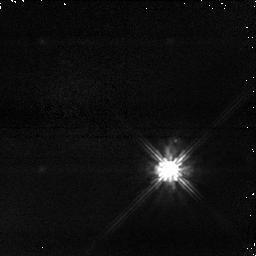
Target: TYC-5245-266-1. Instrument: NICMOS/NIC1. Filter: POL240S. Exposure: 2 min. Observation ID: na2i05030

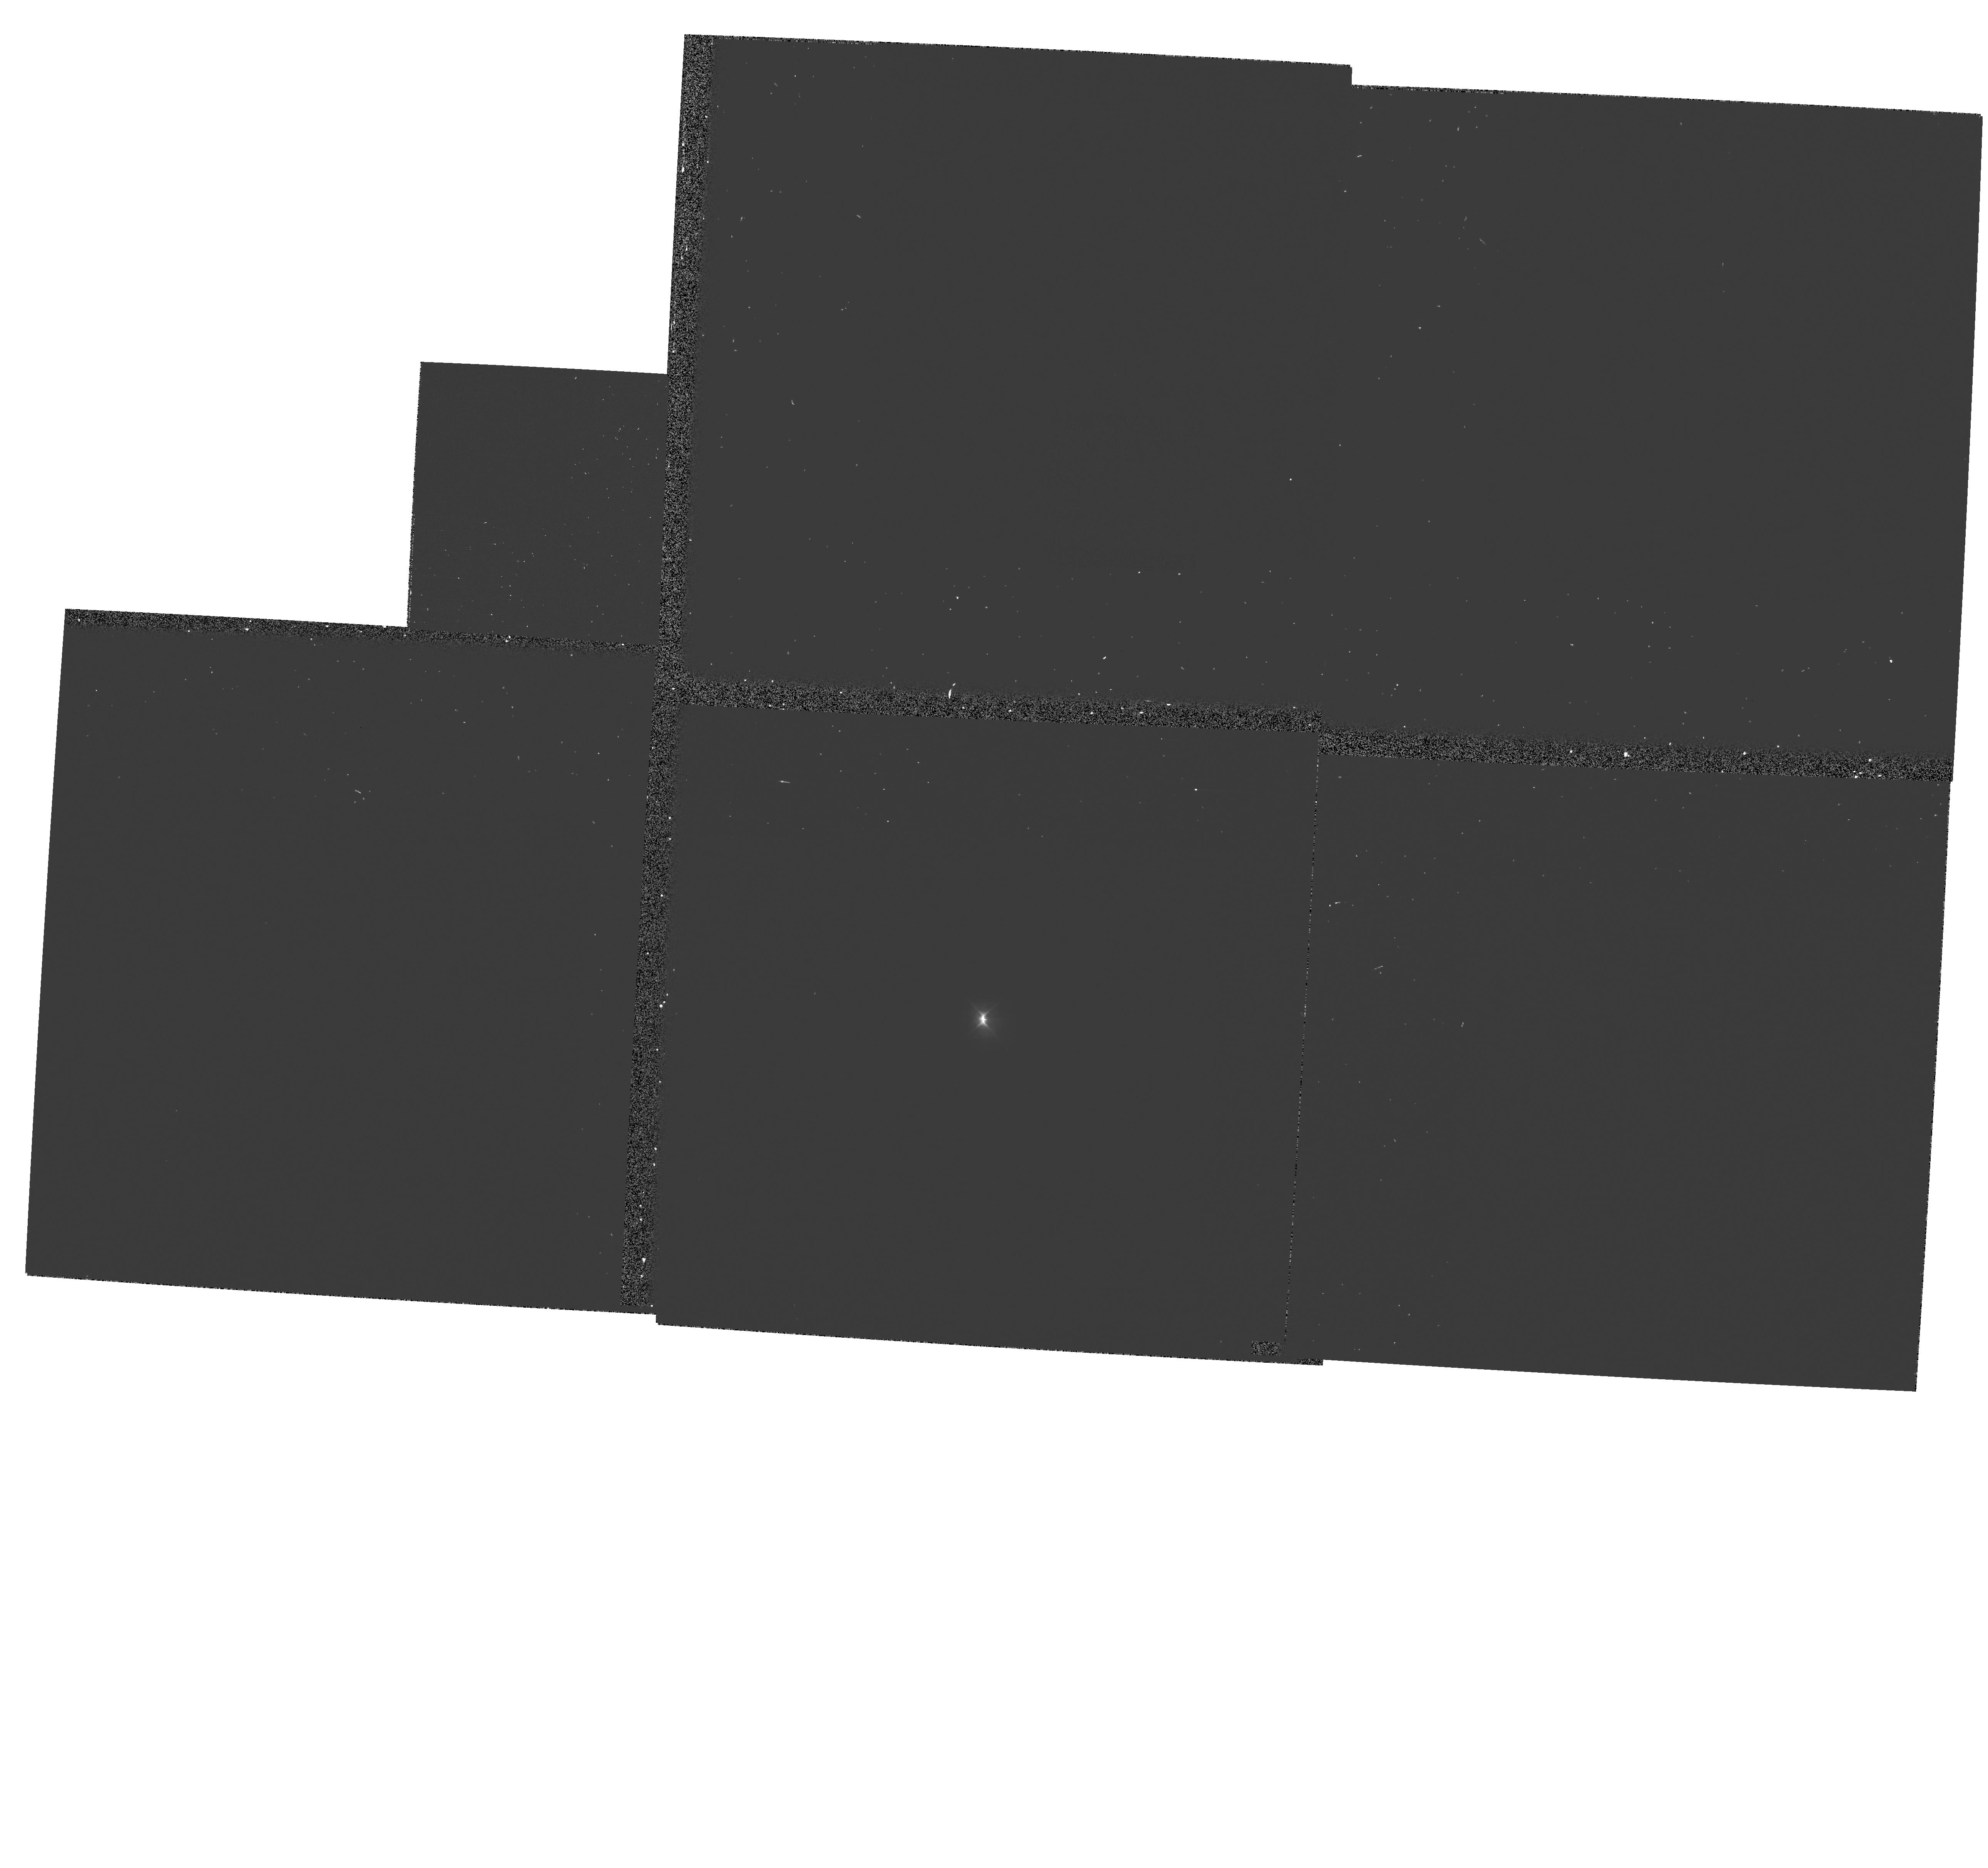
Target: V-BP-PSC. Instrument: WFPC2/PC. Filter: F555W-POLQ. Exposure: 4 min. Observation ID: hst_11152_01_wfpc2_pc_f555w-polq_ua2i01

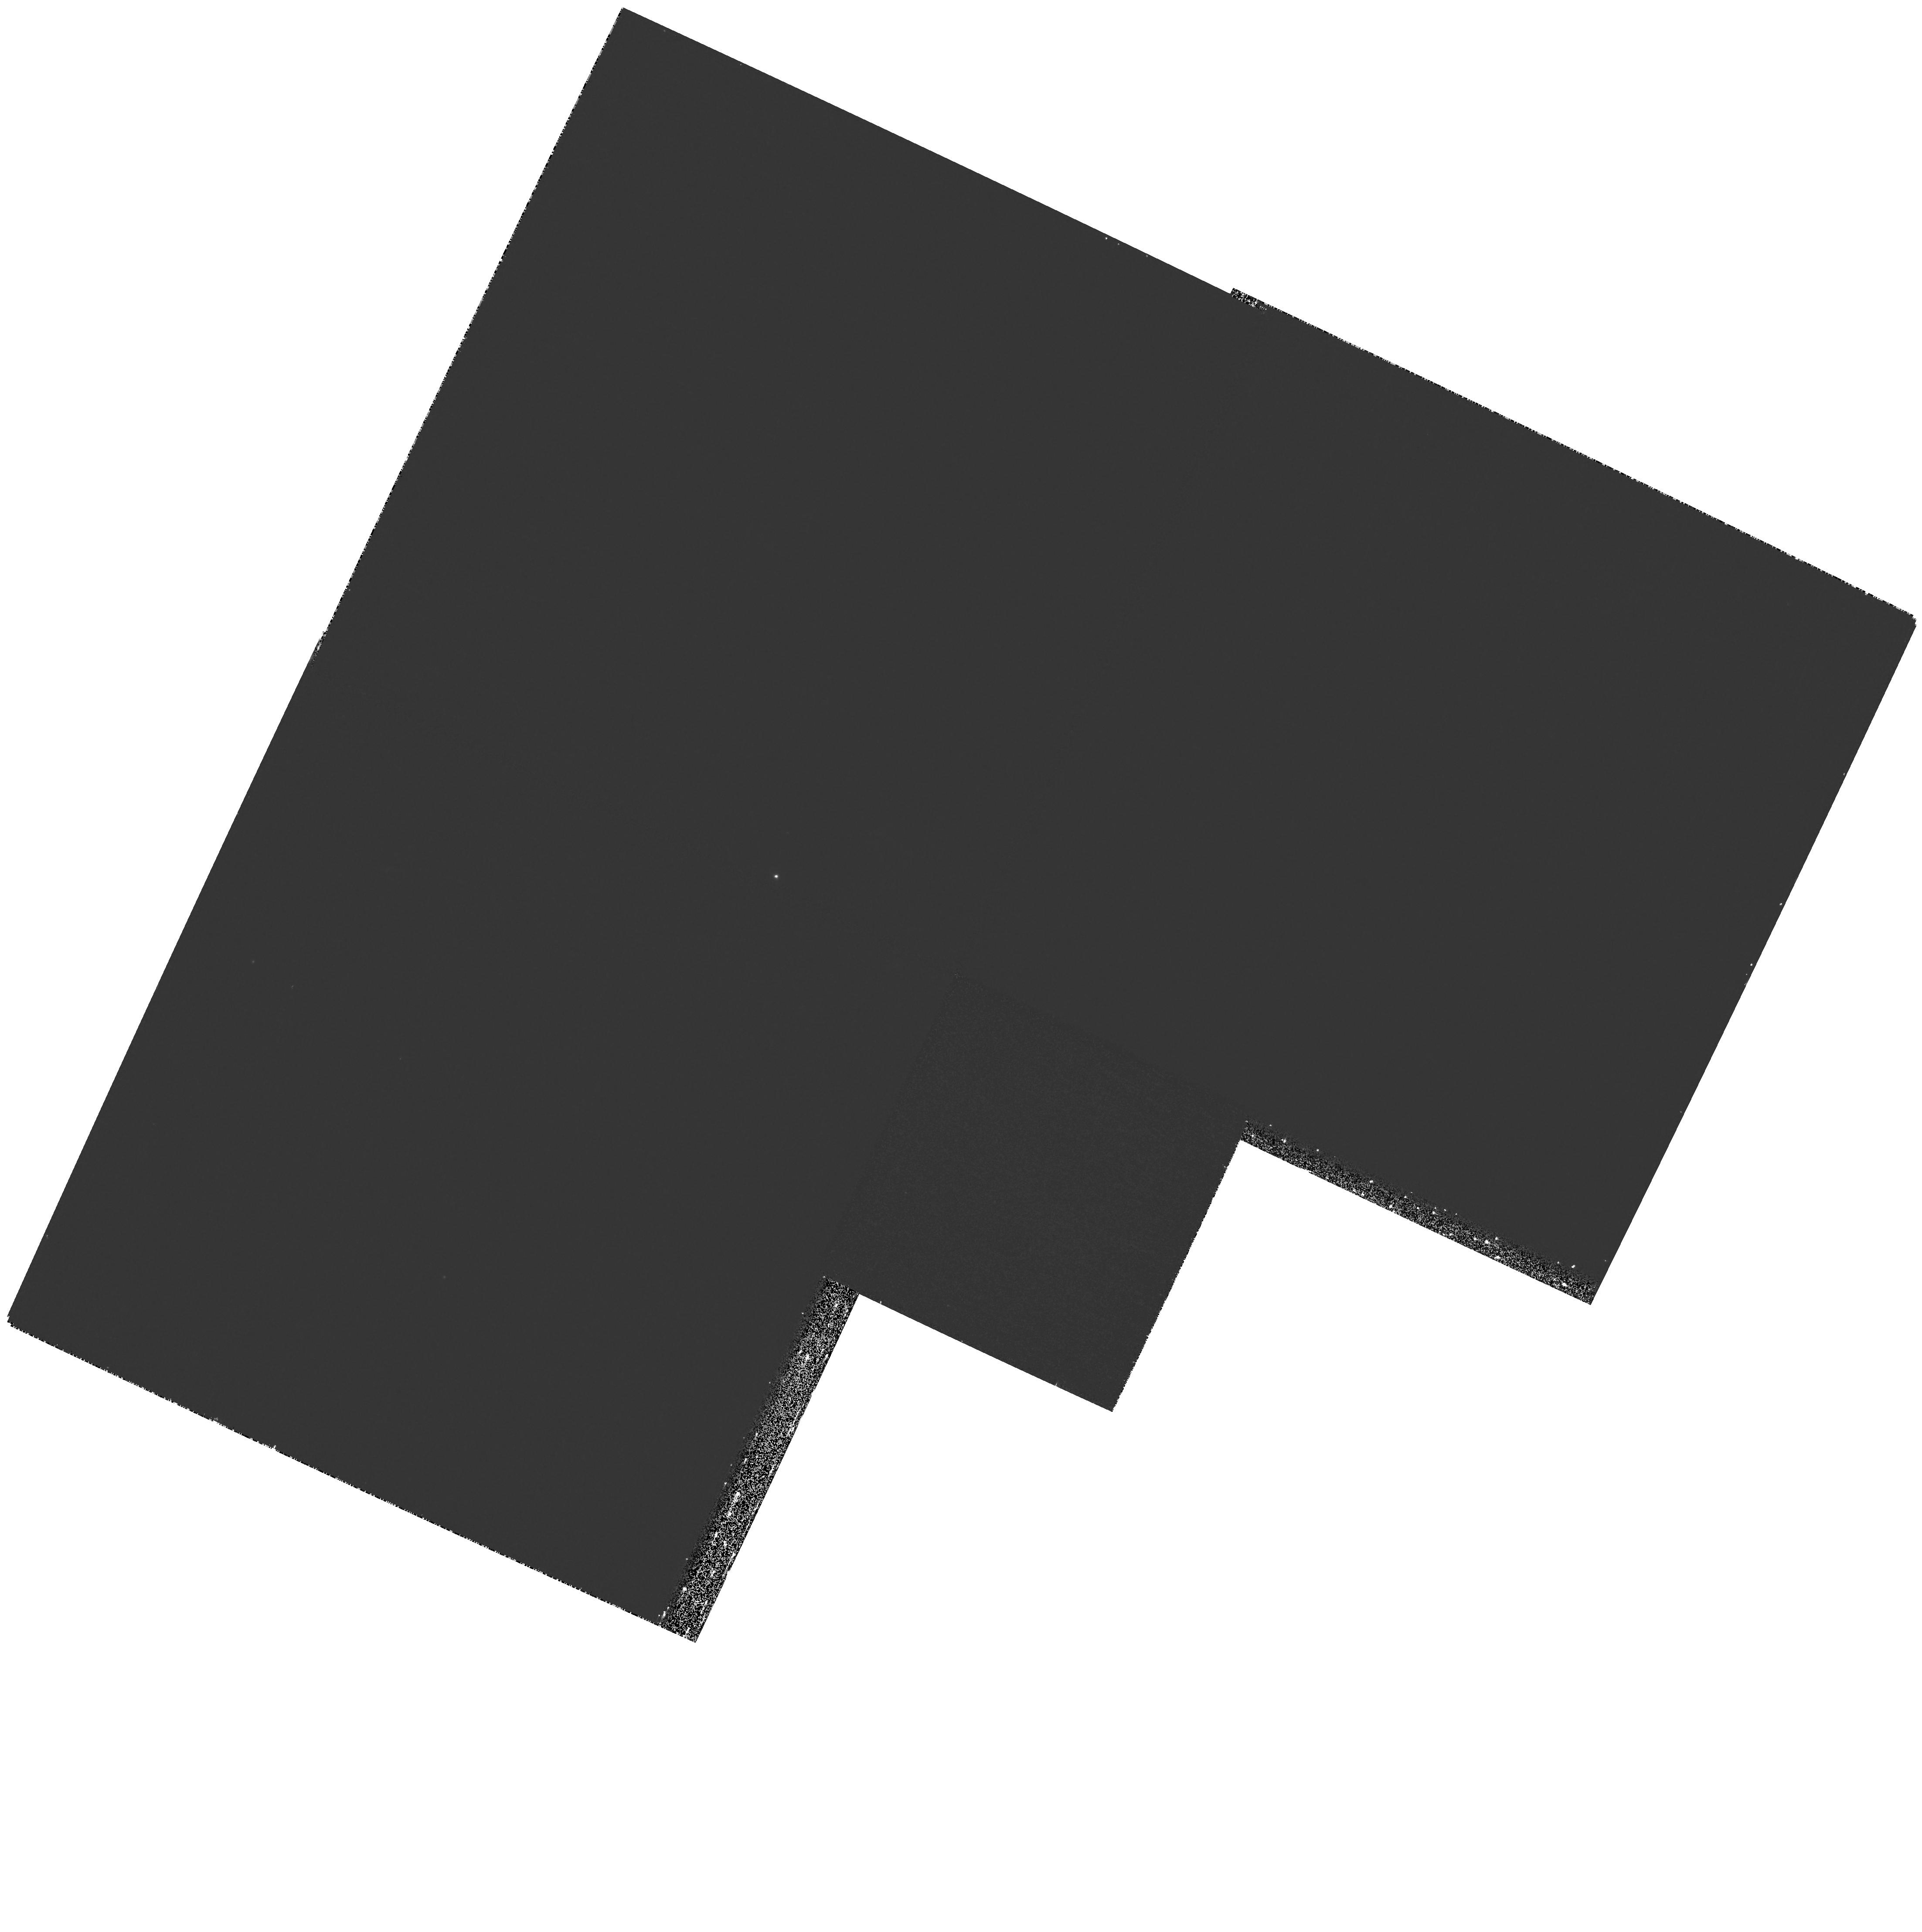
Target: BPPSC-NORTH-JET. Instrument: WFPC2/PC. Filter: F656N. Exposure: 27 min. Observation ID: hst_11152_02_wfpc2_pc_f656n_ua2i02

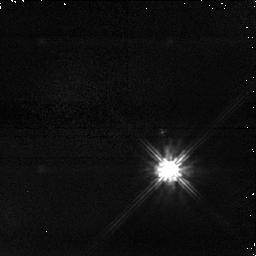
Target: TYC-5245-266-1. Instrument: NICMOS/NIC1. Filter: POL0S. Exposure: 2 min. Observation ID: na2i05010

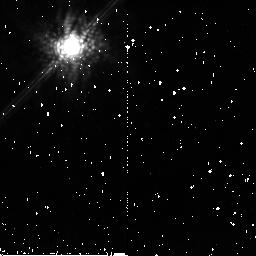
Target: V-BP-PSC. Instrument: NICMOS/NIC2. Filter: POL240L. Exposure: 9 min. Observation ID: na2i04060

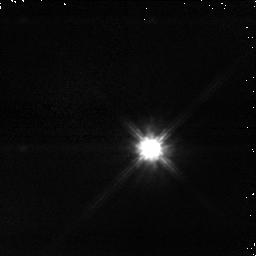
Target: V-BP-PSC. Instrument: NICMOS/NIC1. Filter: POL120S. Exposure: 2 min. Observation ID: na2i03020

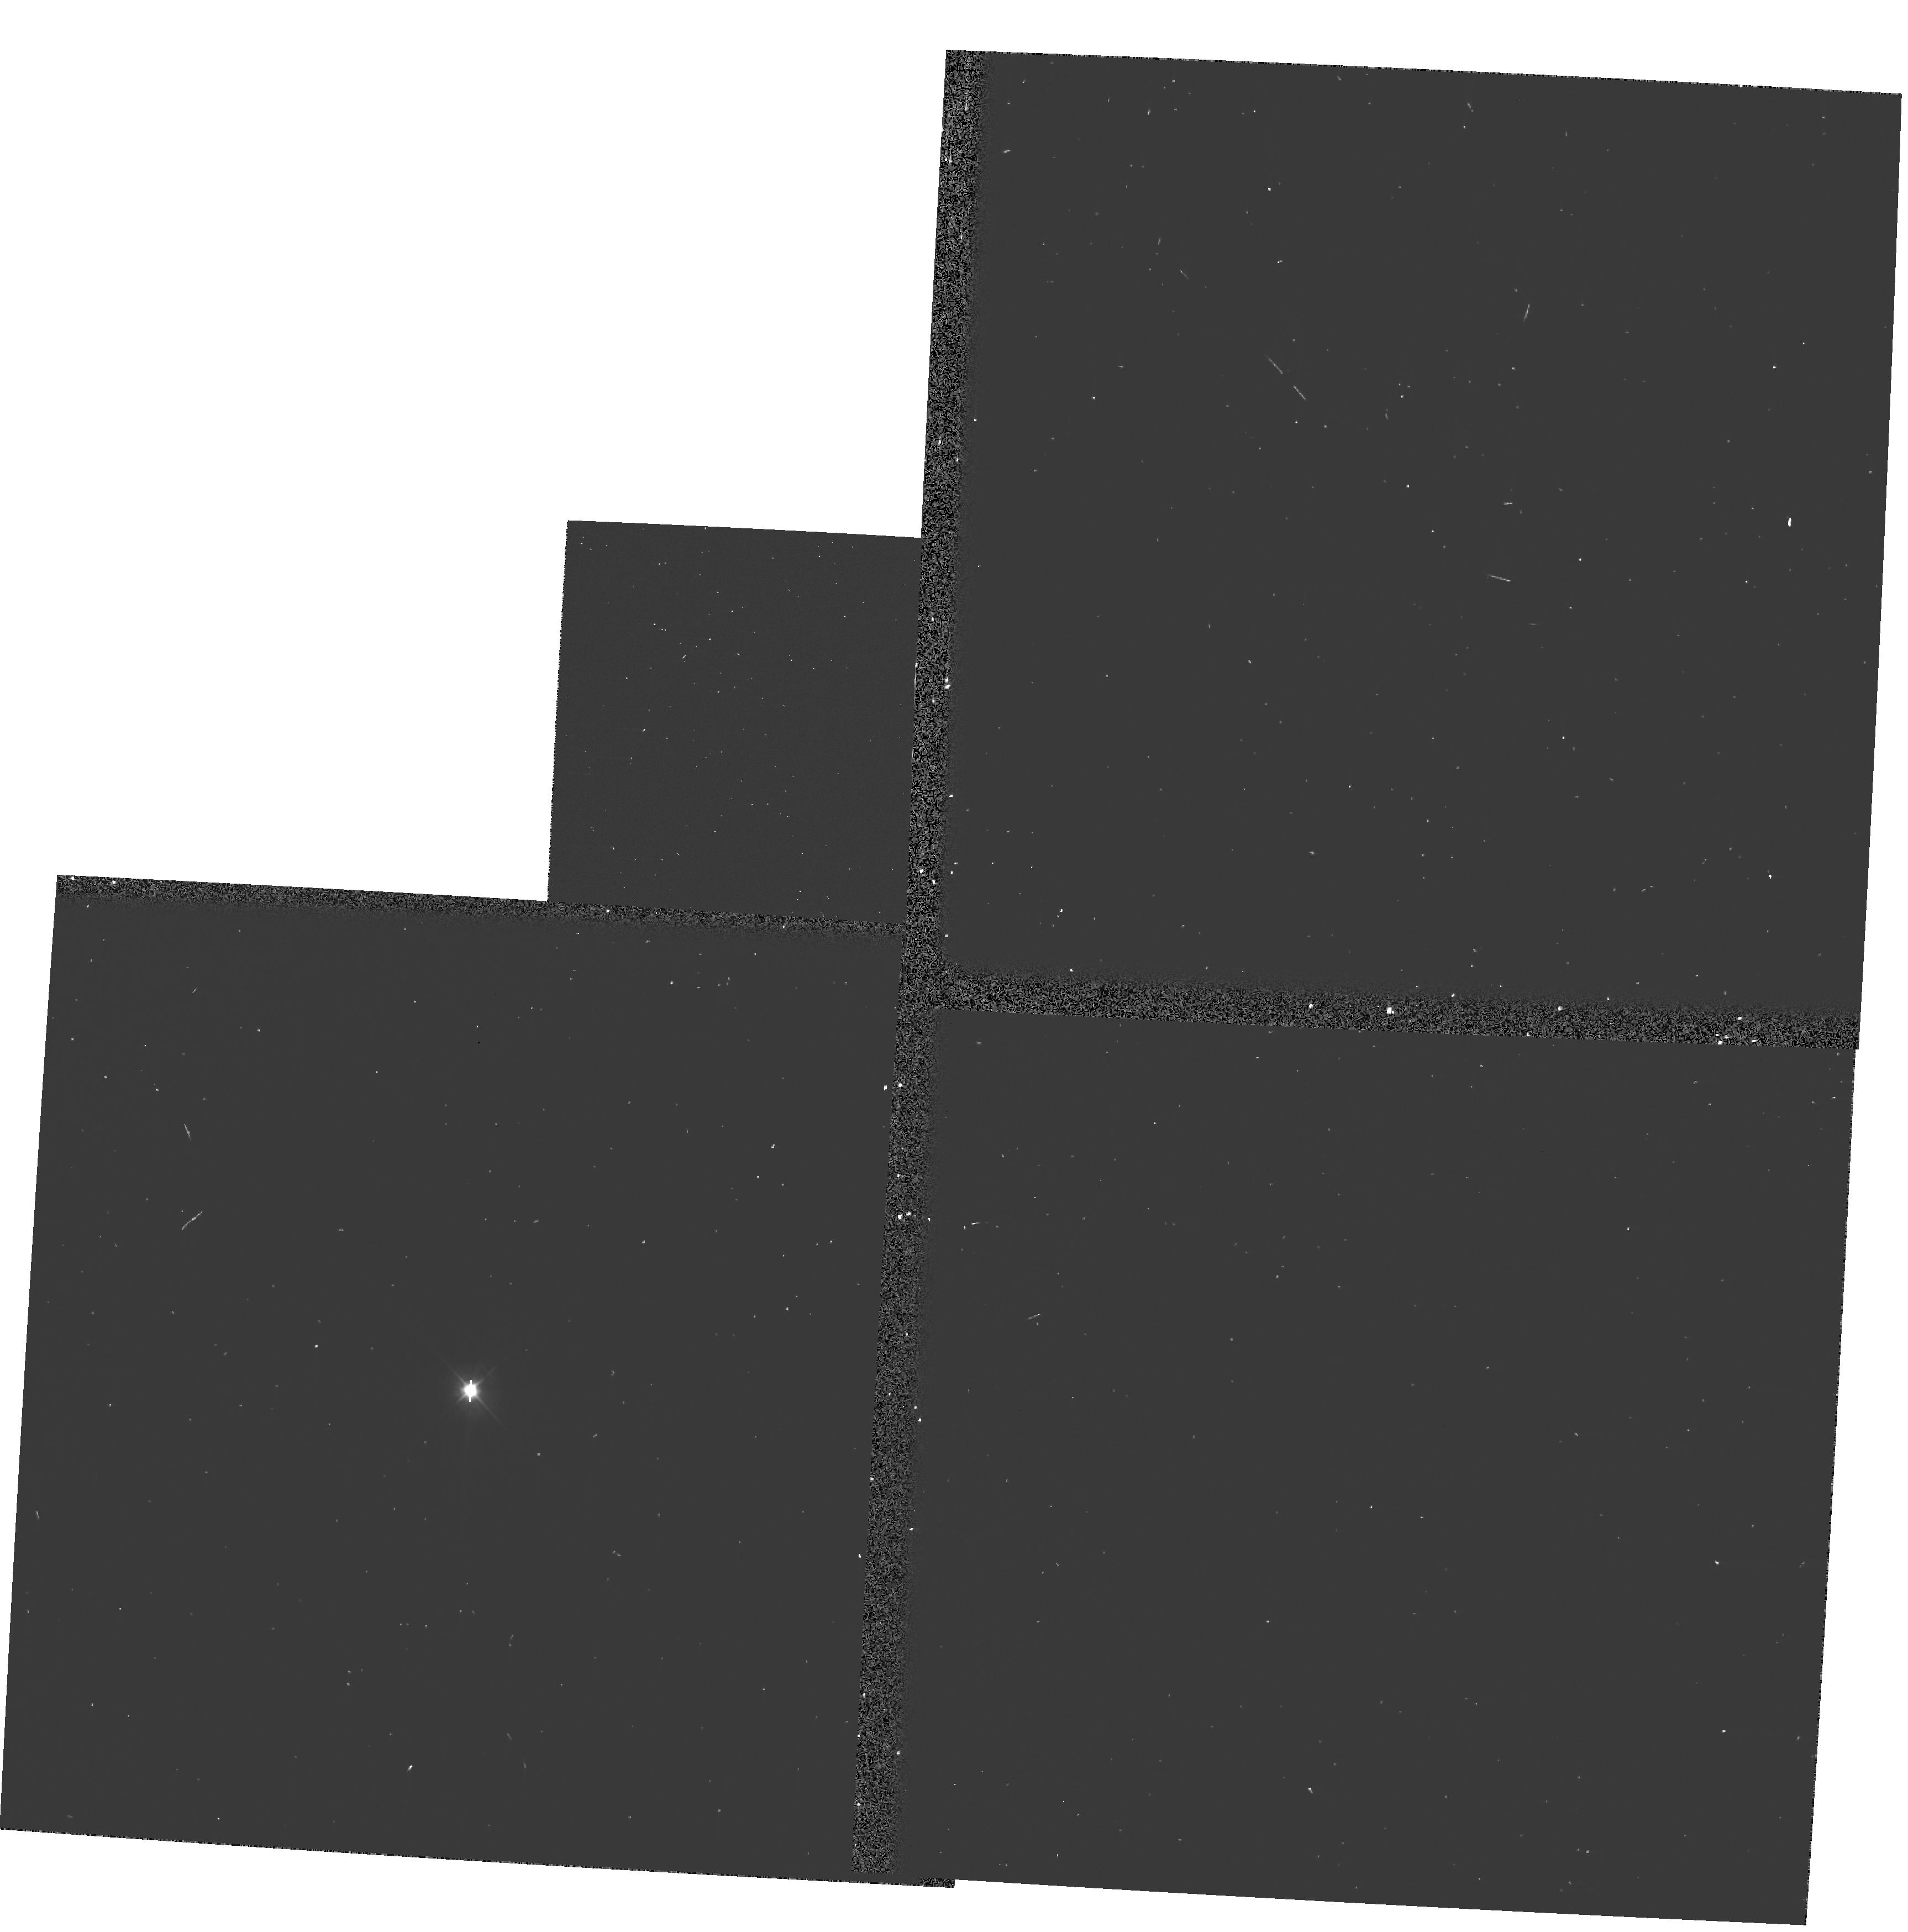
Target: V-BP-PSC. Instrument: WFPC2/PC. Filter: F555W. Exposure: 1 min. Observation ID: ua2i010em

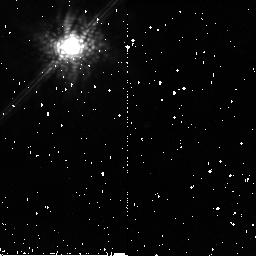
Target: V-BP-PSC. Instrument: NICMOS/NIC2. Filter: POL0L. Exposure: 9 min. Observation ID: na2i04040

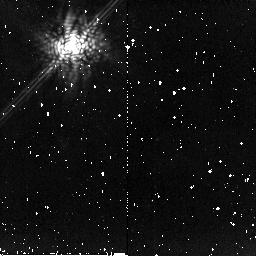
Target: TYC-5245-266-1. Instrument: NICMOS/NIC2. Filter: POL120L. Exposure: 9 min. Observation ID: na2i05050

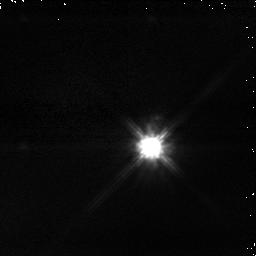
Target: V-BP-PSC. Instrument: NICMOS/NIC1. Filter: POL240S. Exposure: 2 min. Observation ID: na2i04030

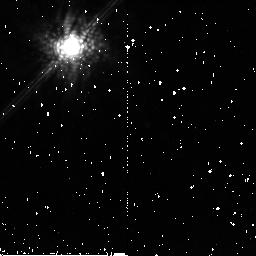
Target: V-BP-PSC. Instrument: NICMOS/NIC2. Filter: POL240L. Exposure: 9 min. Observation ID: na2i03060

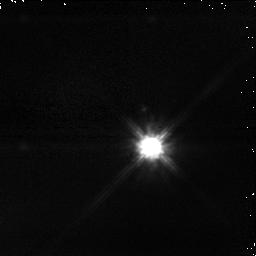
Target: V-BP-PSC. Instrument: NICMOS/NIC1. Filter: POL0S. Exposure: 2 min. Observation ID: na2i04010

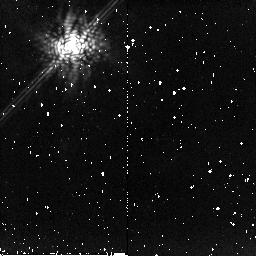
Target: TYC-5245-266-1. Instrument: NICMOS/NIC2. Filter: POL240L. Exposure: 9 min. Observation ID: na2i05060

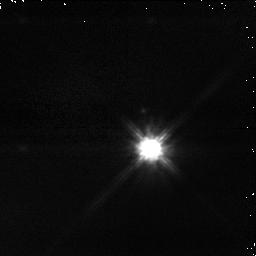
Target: V-BP-PSC. Instrument: NICMOS/NIC1. Filter: POL0S. Exposure: 2 min. Observation ID: na2i03010

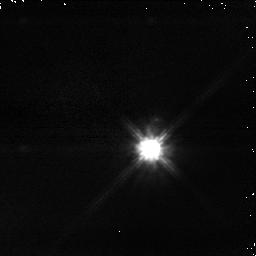
Target: V-BP-PSC. Instrument: NICMOS/NIC1. Filter: POL240S. Exposure: 2 min. Observation ID: na2i03030

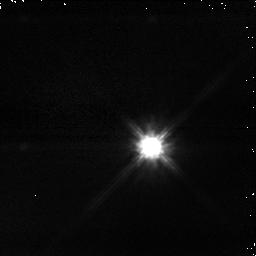
Target: V-BP-PSC. Instrument: NICMOS/NIC1. Filter: POL120S. Exposure: 2 min. Observation ID: na2i04020

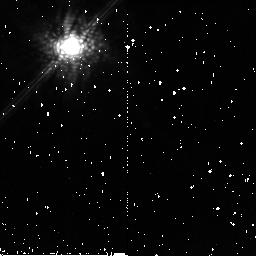
Target: V-BP-PSC. Instrument: NICMOS/NIC2. Filter: POL0L. Exposure: 9 min. Observation ID: na2i03040

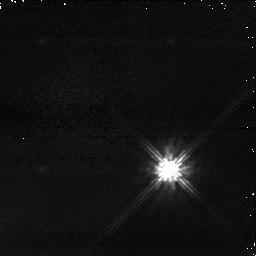
Target: TYC-5245-266-1. Instrument: NICMOS/NIC1. Filter: POL120S. Exposure: 2 min. Observation ID: na2i05020

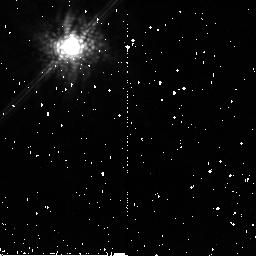
Target: V-BP-PSC. Instrument: NICMOS/NIC2. Filter: POL120L. Exposure: 9 min. Observation ID: na2i03050

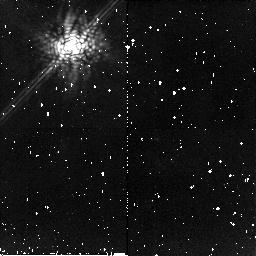
Target: TYC-5245-266-1. Instrument: NICMOS/NIC2. Filter: POL0L. Exposure: 9 min. Observation ID: na2i05040

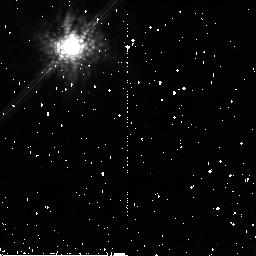
Target: V-BP-PSC. Instrument: NICMOS/NIC2. Filter: POL120L. Exposure: 9 min. Observation ID: na2i04050

Probing the compact dust disk of a nearby Classical T Tauri Star (PI: Macintosh, Bruce A.)

BP Psc is a high Galactic latitude (b = -57), bright, IRAS source that generally has been classified as a T Tauri star but little studied to date. We have carried out a multiwavelength ground-based study of this object and find that it is most likely a ~10 Myr classical T Tauri star surrounded by a gas and dust disk, and less than 100 pc from Earth, making it one of the oldest and closest such stars known. Near-IR AO images and IR photometry show it is surrounded by an compact (0.2"), almost-edge-on, optically thick disk of dust with a wide range of temperatures. We propose a multiwavelength polarimetric study of the compact disk to support quantitative modeling to recover disk and dust parameters. We also propose coronagraphic imaging to search for larger-scale dust structures invisible in ground-based images, and narrowband imaging of an outflow jet and associated Herbig-Haro objects to study their structure and determine a kinematic distance of the system. A massive compact disk surrounding an isolated 10 Myr star is a unique environment for planet formation, and its proximity to Earth allows HST to study it in detail.